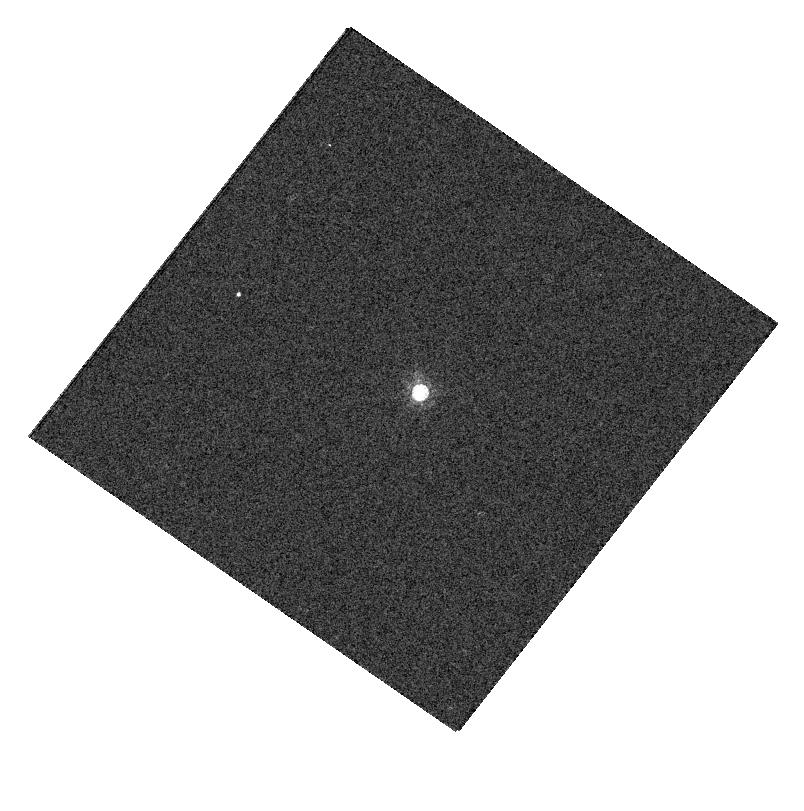
Target: GSC-02581-02323
Instrument: WFC3/UVIS
Filter: FQ727N
Exposure: 1 min
Observation ID: hst_13089_13_wfc3_uvis_fq727n_ic5s13

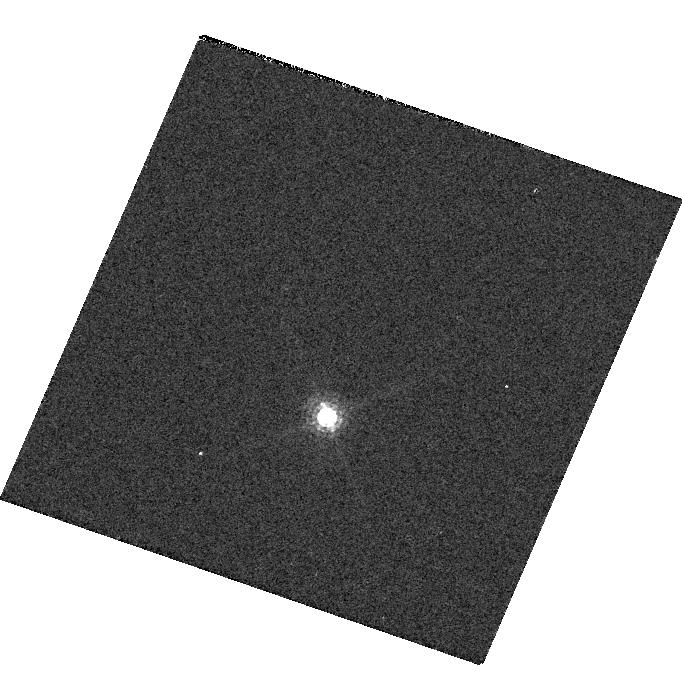
Target: GD-153
Instrument: WFC3/UVIS
Filter: F845M
Exposure: 1 min
Observation ID: hst_13089_04_wfc3_uvis_f845m_ic5s04

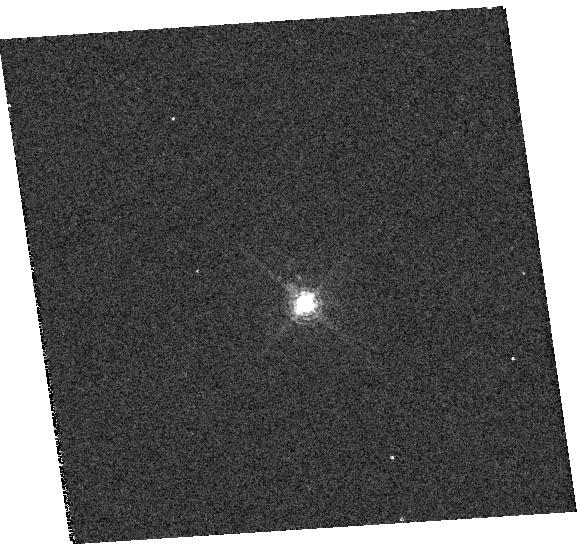
Target: GSC-02581-02323
Instrument: WFC3/UVIS
Filter: F673N
Exposure: 1 min
Observation ID: hst_13089_12_wfc3_uvis_f673n_ic5s12

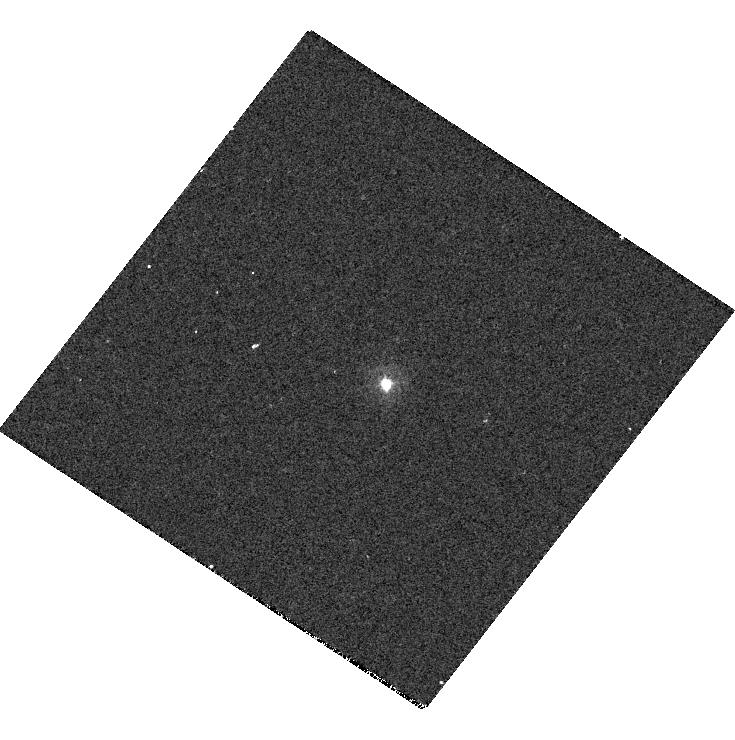
Target: GSC-02581-02323
Instrument: WFC3/UVIS
Filter: F225W
Exposure: 7 min
Observation ID: hst_13089_09_wfc3_uvis_f225w_ic5s09

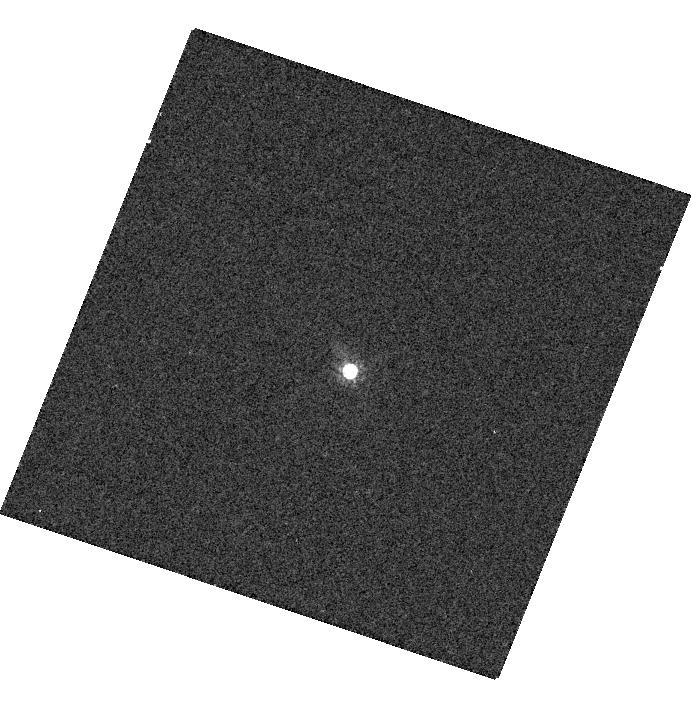
Target: GSC-02581-02323
Instrument: WFC3/UVIS
Filter: F658N
Exposure: 2 min
Observation ID: hst_13089_15_wfc3_uvis_f658n_ic5s15

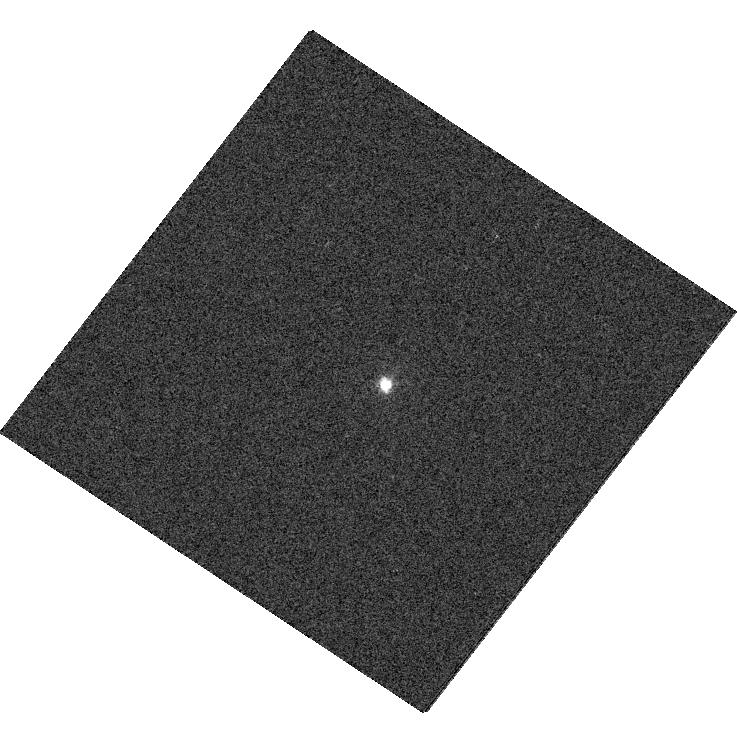
Target: GSC-02581-02323
Instrument: WFC3/UVIS
Filter: FQ437N
Exposure: 1 min
Observation ID: hst_13089_09_wfc3_uvis_fq437n_ic5s09

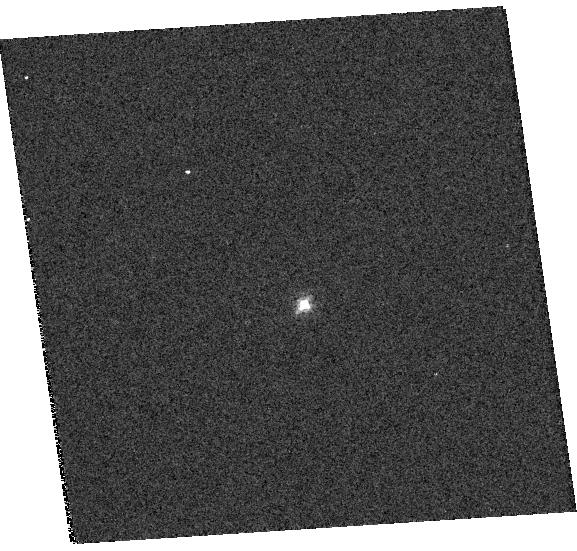
Target: GSC-02581-02323
Instrument: WFC3/UVIS
Filter: F656N
Exposure: 2 min
Observation ID: hst_13089_12_wfc3_uvis_f656n_ic5s12

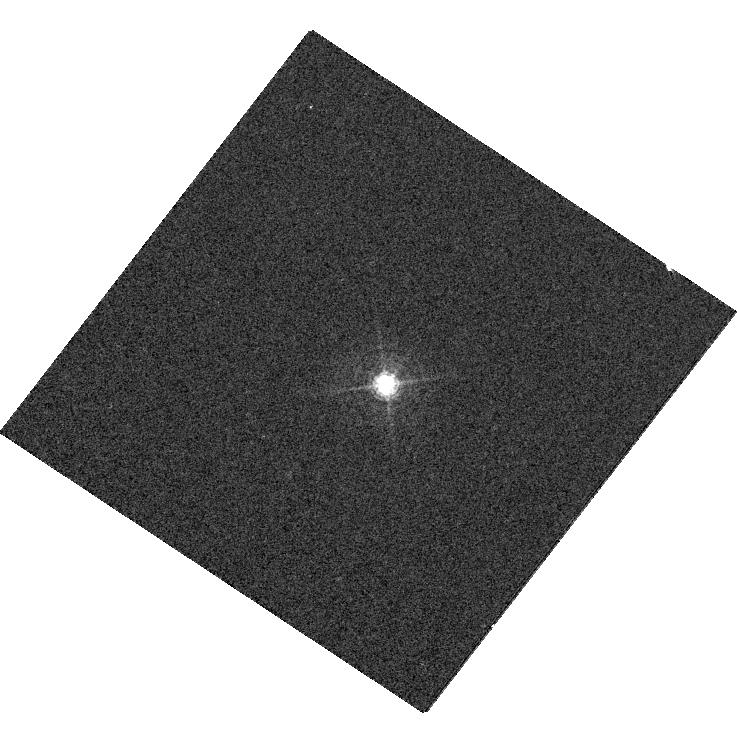
Target: GSC-02581-02323
Instrument: WFC3/UVIS
Filter: FQ508N
Exposure: 1 min
Observation ID: hst_13089_09_wfc3_uvis_fq508n_ic5s09

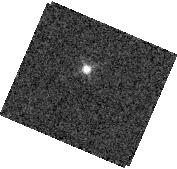
Target: GD-153
Instrument: WFC3/IR
Filter: F126N
Exposure: 2 min
Observation ID: hst_13089_02_wfc3_ir_f126n_ic5s02

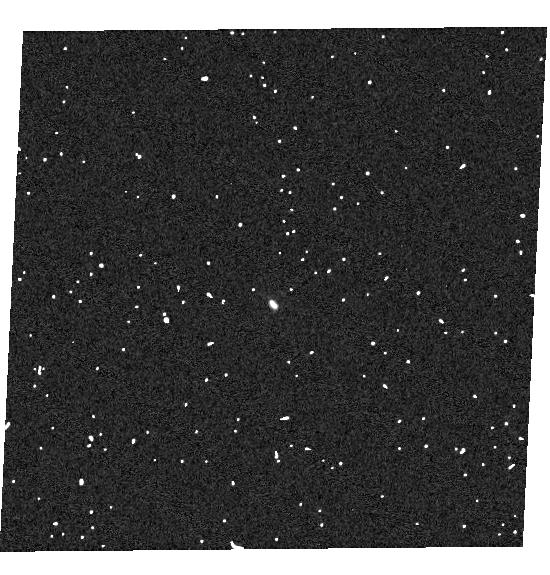
Target: GSC-02581-02323
Instrument: WFC3/UVIS
Filter: F280N
Exposure: 4 min
Observation ID: hst_13089_16_wfc3_uvis_f280n_ic5s16

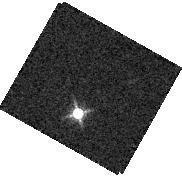
Target: GD-153
Instrument: WFC3/IR
Filter: F139M
Exposure: 2 min
Observation ID: hst_13089_06_wfc3_ir_f139m_ic5s06

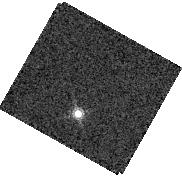
Target: GD-153
Instrument: WFC3/IR
Filter: F167N
Exposure: 3 min
Observation ID: hst_13089_06_wfc3_ir_f167n_ic5s06

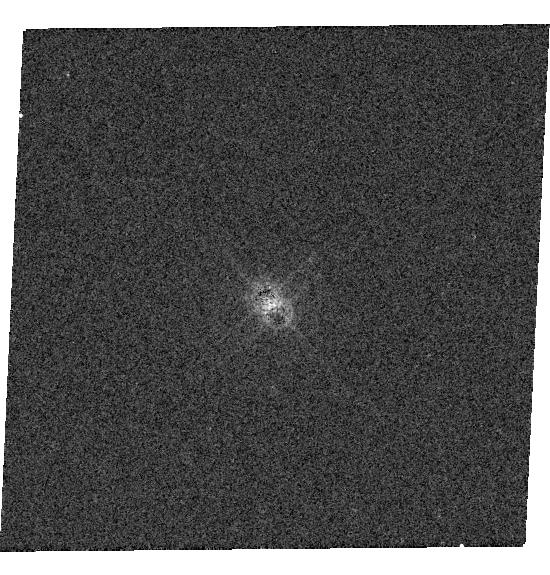
Target: GSC-02581-02323
Instrument: WFC3/UVIS
Filter: F645N
Exposure: 2 min
Observation ID: hst_13089_16_wfc3_uvis_f645n_ic5s16

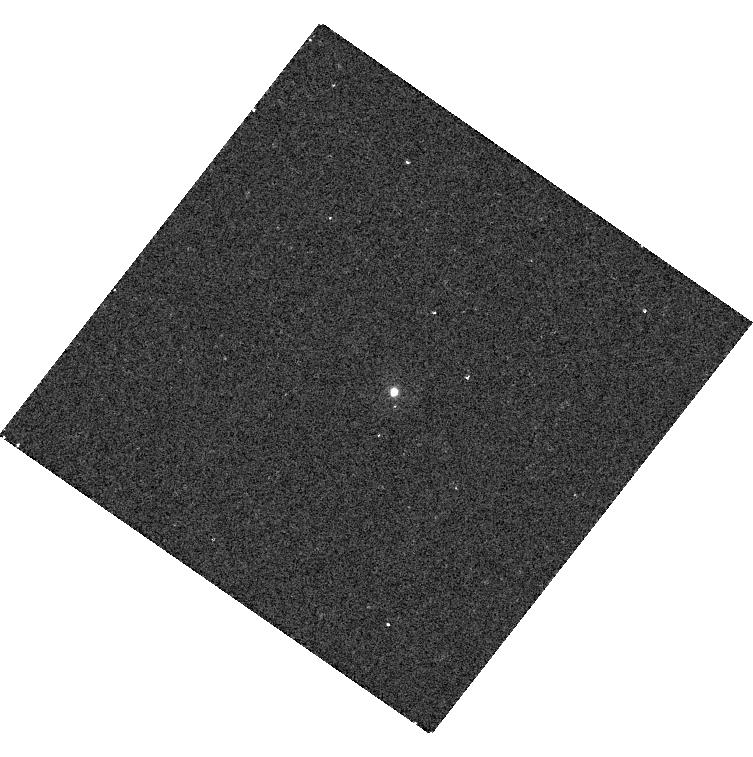
Target: GSC-02581-02323
Instrument: WFC3/UVIS
Filter: F218W
Exposure: 8 min
Observation ID: hst_13089_13_wfc3_uvis_f218w_ic5s13

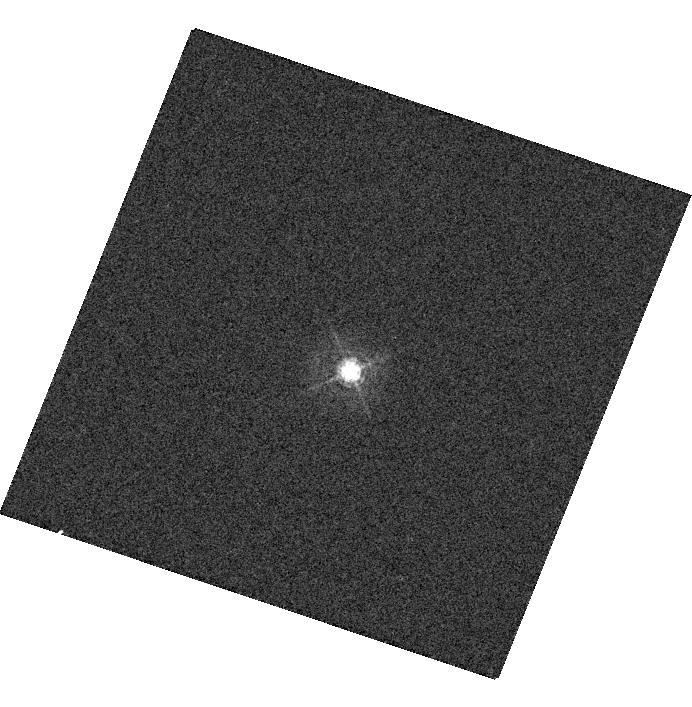
Target: GSC-02581-02323
Instrument: WFC3/UVIS
Filter: F410M
Exposure: 1 min
Observation ID: hst_13089_15_wfc3_uvis_f410m_ic5s15

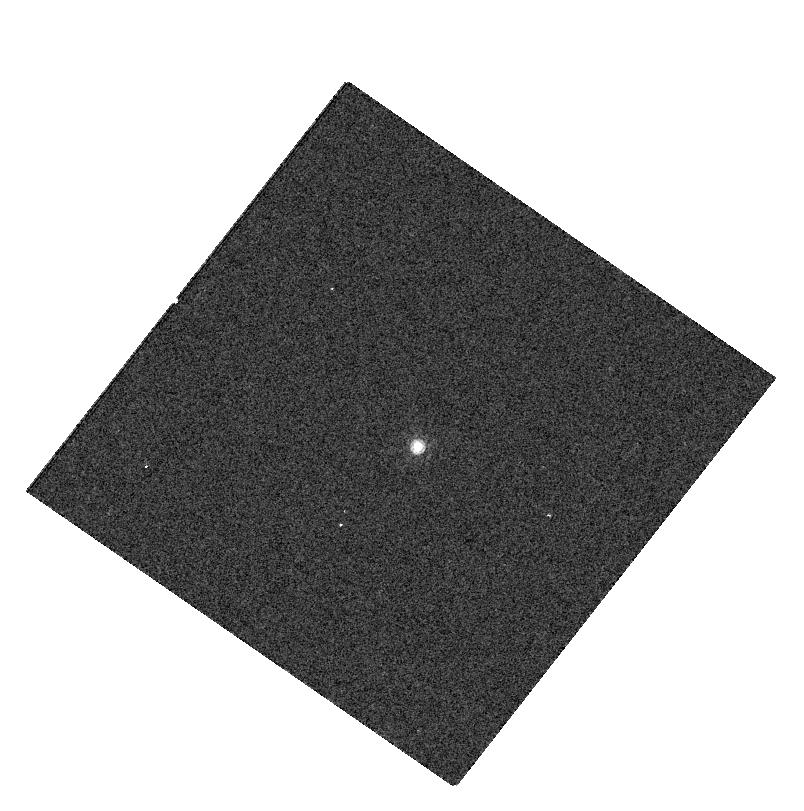
Target: GSC-02581-02323
Instrument: WFC3/UVIS
Filter: FQ672N
Exposure: 1 min
Observation ID: hst_13089_13_wfc3_uvis_fq672n_ic5s13

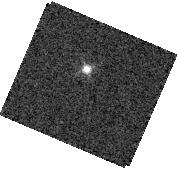
Target: GD-153
Instrument: WFC3/IR
Filter: F132N
Exposure: 2 min
Observation ID: hst_13089_02_wfc3_ir_f132n_ic5s02

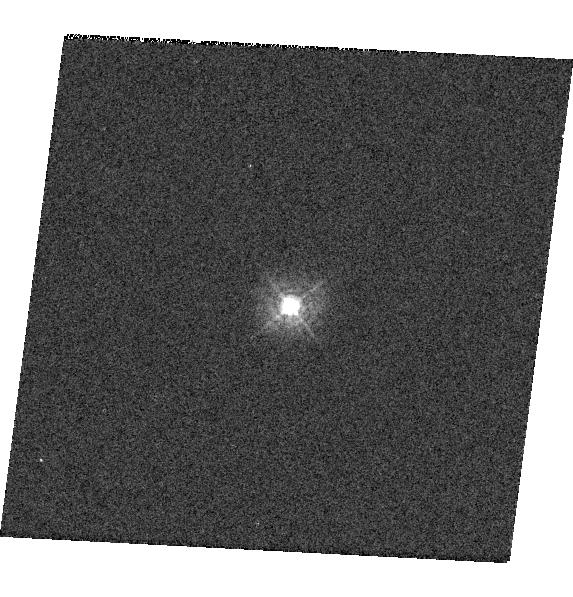
Target: GSC-02581-02323
Instrument: WFC3/UVIS
Filter: F336W
Exposure: 1 min
Observation ID: hst_13089_10_wfc3_uvis_f336w_ic5s10

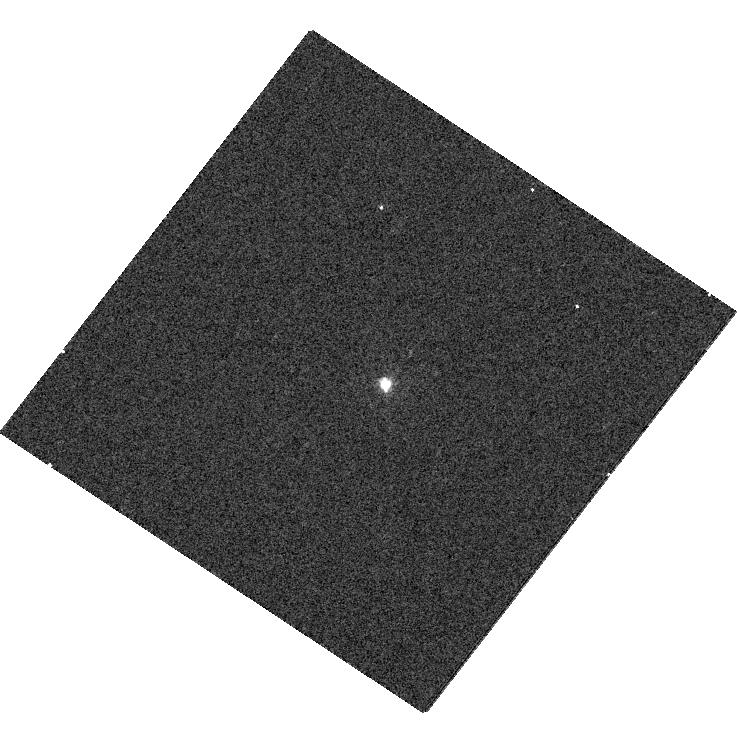
Target: GSC-02581-02323
Instrument: WFC3/UVIS
Filter: FQ387N
Exposure: 2 min
Observation ID: hst_13089_09_wfc3_uvis_fq387n_ic5s09

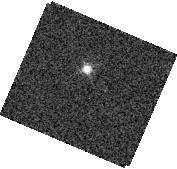
Target: GD-153
Instrument: WFC3/IR
Filter: F128N
Exposure: 2 min
Observation ID: hst_13089_02_wfc3_ir_f128n_ic5s02

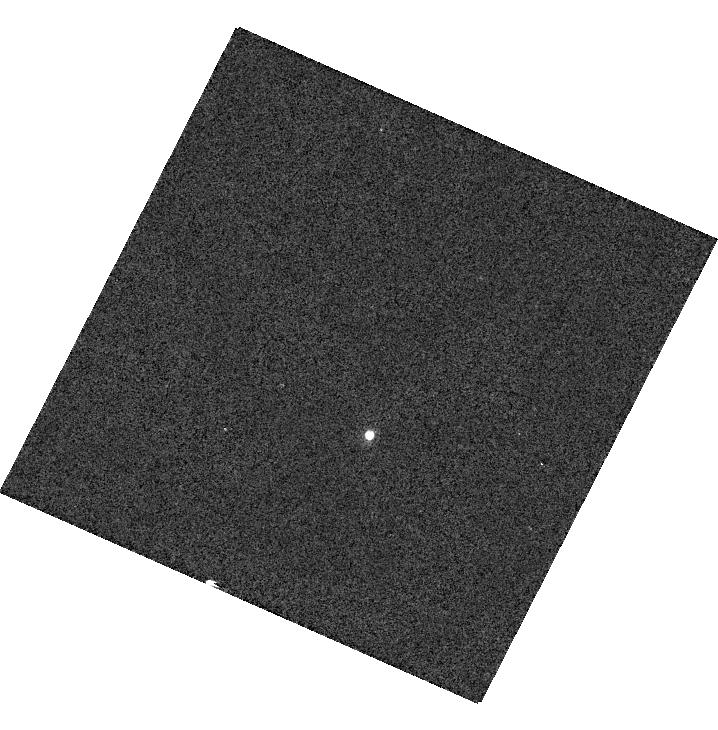
Target: GD-153
Instrument: WFC3/UVIS
Filter: F953N
Exposure: 2 min
Observation ID: hst_13089_08_wfc3_uvis_f953n_ic5s08

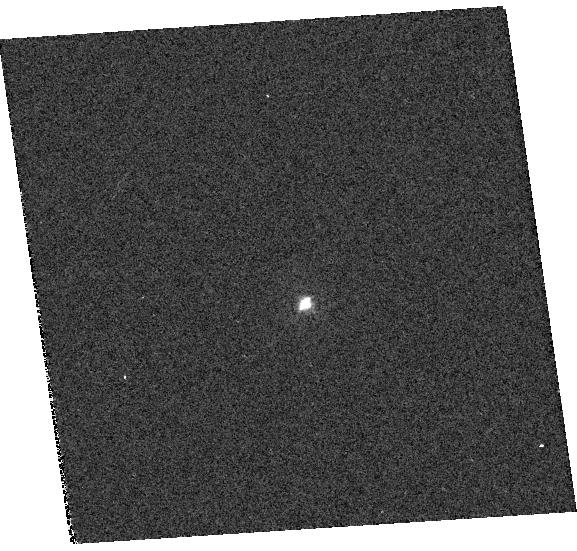
Target: GSC-02581-02323
Instrument: WFC3/UVIS
Filter: F373N
Exposure: 2 min
Observation ID: hst_13089_12_wfc3_uvis_f373n_ic5s12

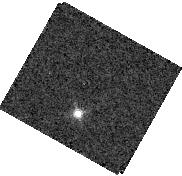
Target: GD-153
Instrument: WFC3/IR
Filter: F130N
Exposure: 2 min
Observation ID: hst_13089_06_wfc3_ir_f130n_ic5s06

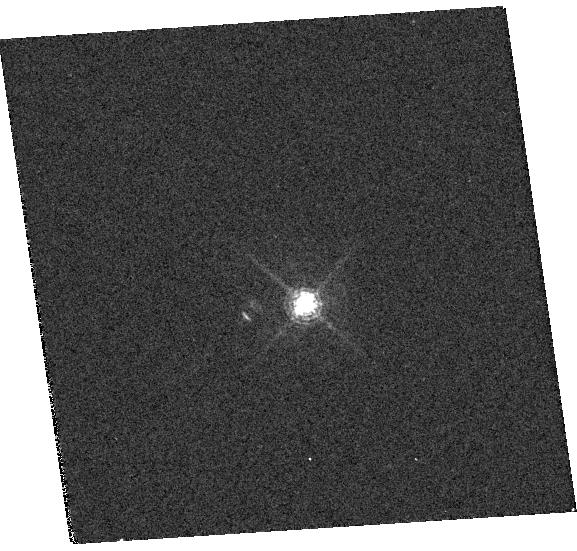
Target: GSC-02581-02323
Instrument: WFC3/UVIS
Filter: F665N
Exposure: 2 min
Observation ID: hst_13089_12_wfc3_uvis_f665n_ic5s12

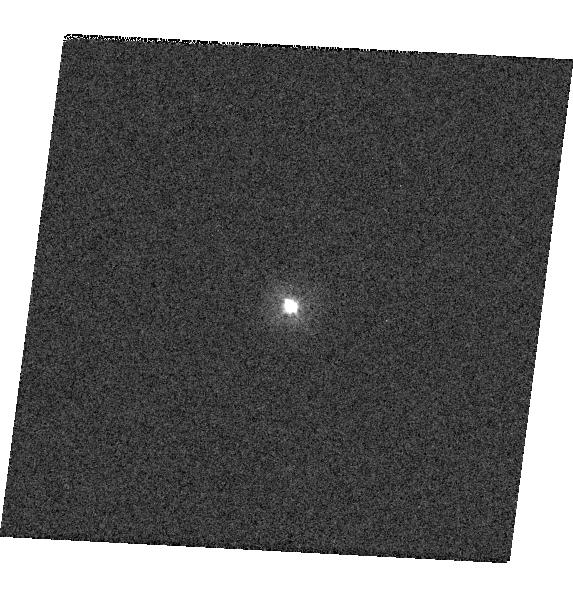
Target: GSC-02581-02323
Instrument: WFC3/UVIS
Filter: F300X
Exposure: 1 min
Observation ID: hst_13089_10_wfc3_uvis_f300x_ic5s10

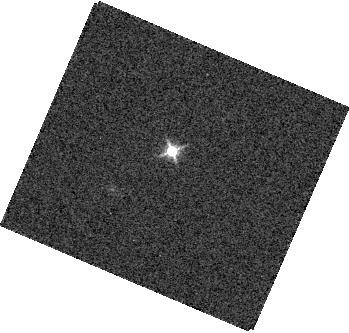
Target: GD-153
Instrument: WFC3/IR
Filter: F127M
Exposure: 1 min
Observation ID: hst_13089_01_wfc3_ir_f127m_ic5s01

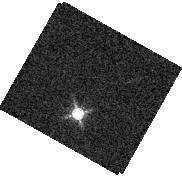
Target: GD-153
Instrument: WFC3/IR
Filter: F153M
Exposure: 2 min
Observation ID: hst_13089_06_wfc3_ir_f153m_ic5s06

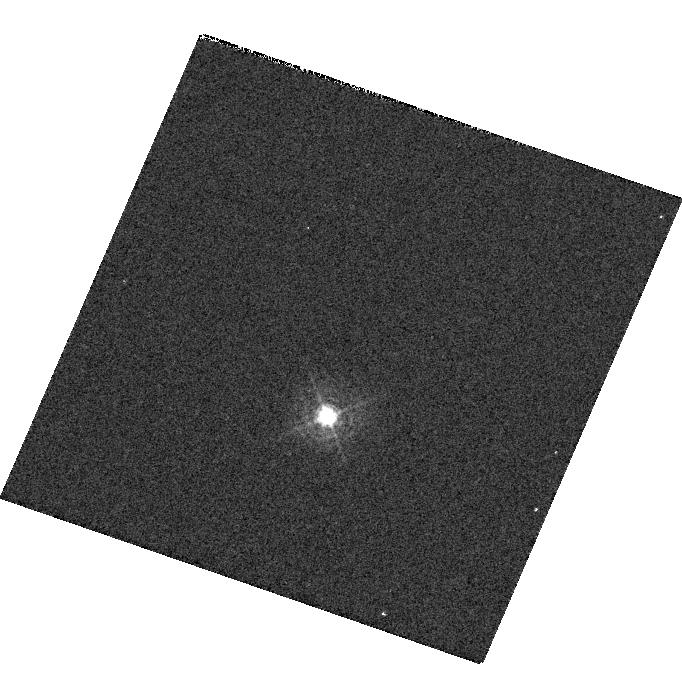
Target: GD-153
Instrument: WFC3/UVIS
Filter: F395N
Exposure: 1 min
Observation ID: hst_13089_03_wfc3_uvis_f395n_ic5s03

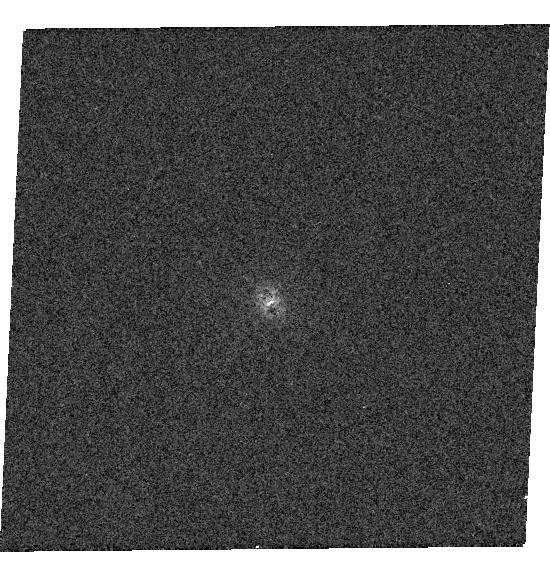
Target: GSC-02581-02323
Instrument: WFC3/UVIS
Filter: F469N
Exposure: 1 min
Observation ID: hst_13089_16_wfc3_uvis_f469n_ic5s16

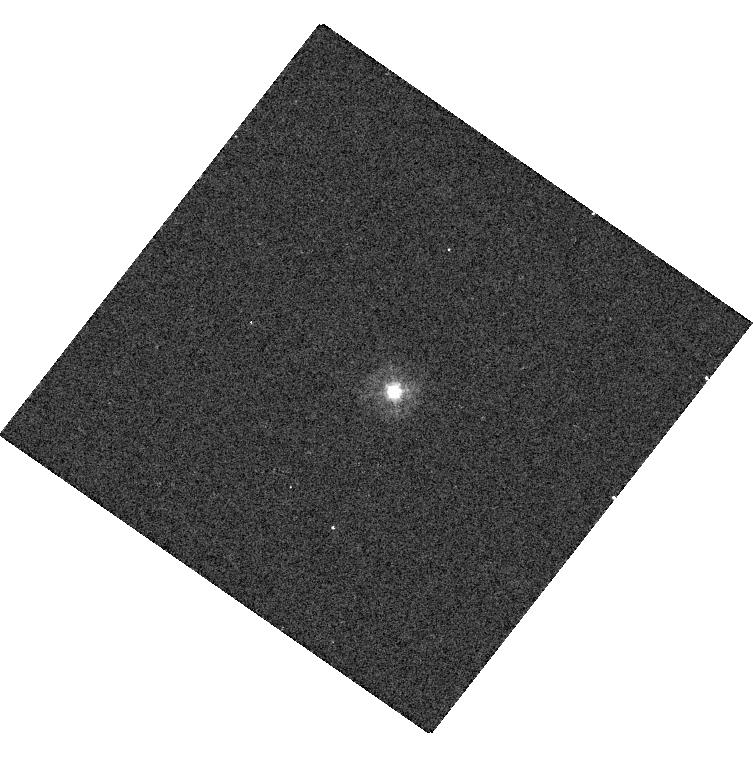
Target: GSC-02581-02323
Instrument: WFC3/UVIS
Filter: F275W
Exposure: 4 min
Observation ID: hst_13089_14_wfc3_uvis_f275w_ic5s14

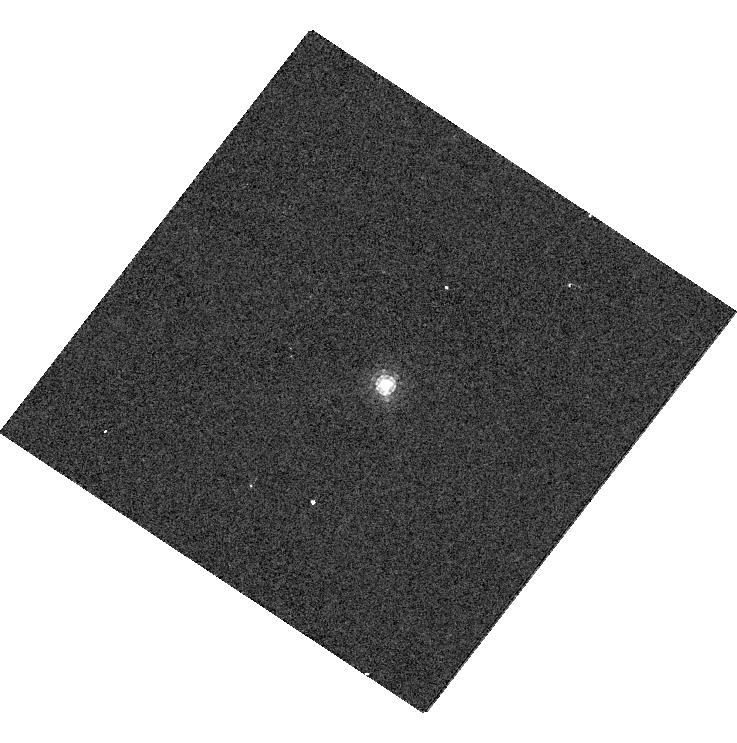
Target: GSC-02581-02323
Instrument: WFC3/UVIS
Filter: FQ889N
Exposure: 2 min
Observation ID: hst_13089_09_wfc3_uvis_fq889n_ic5s09

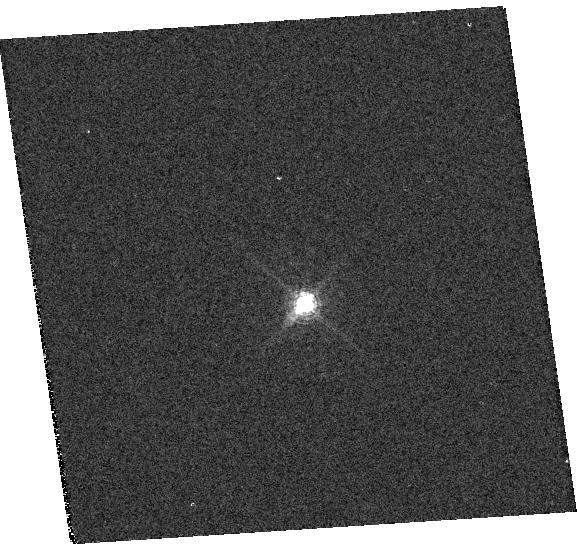
Target: GSC-02581-02323
Instrument: WFC3/UVIS
Filter: F657N
Exposure: 1 min
Observation ID: hst_13089_12_wfc3_uvis_f657n_ic5s12

WFC3 UVIS & IR Photometry (PI: Deustua, Susana E.)

This program monitor changes in filter transmission over the area of the detectors. This program builds and extends Cycle 19 Programs 12698 and 12699, Cycle 18 Programs 12334 and Cycle 17 Programs 11903 and 11926. The last time all the filters were checked was in Cycle 17. DescripSon of the observaSons: WFC3 UVIS and IR observations of stars GD153 and P330E are obtained in subarrays in two UVIS amplifiers and two quadrants of the IR detector to monitor changes in the filter transmission in all the UVIS and IR filters. We expect to repeat the program in Cycle 21 with UVIS quadrants B and C. This monitors spatial variations in the performance of the filters, changes in bandpass (via the use of stars of different colors), and changes in total transmission.